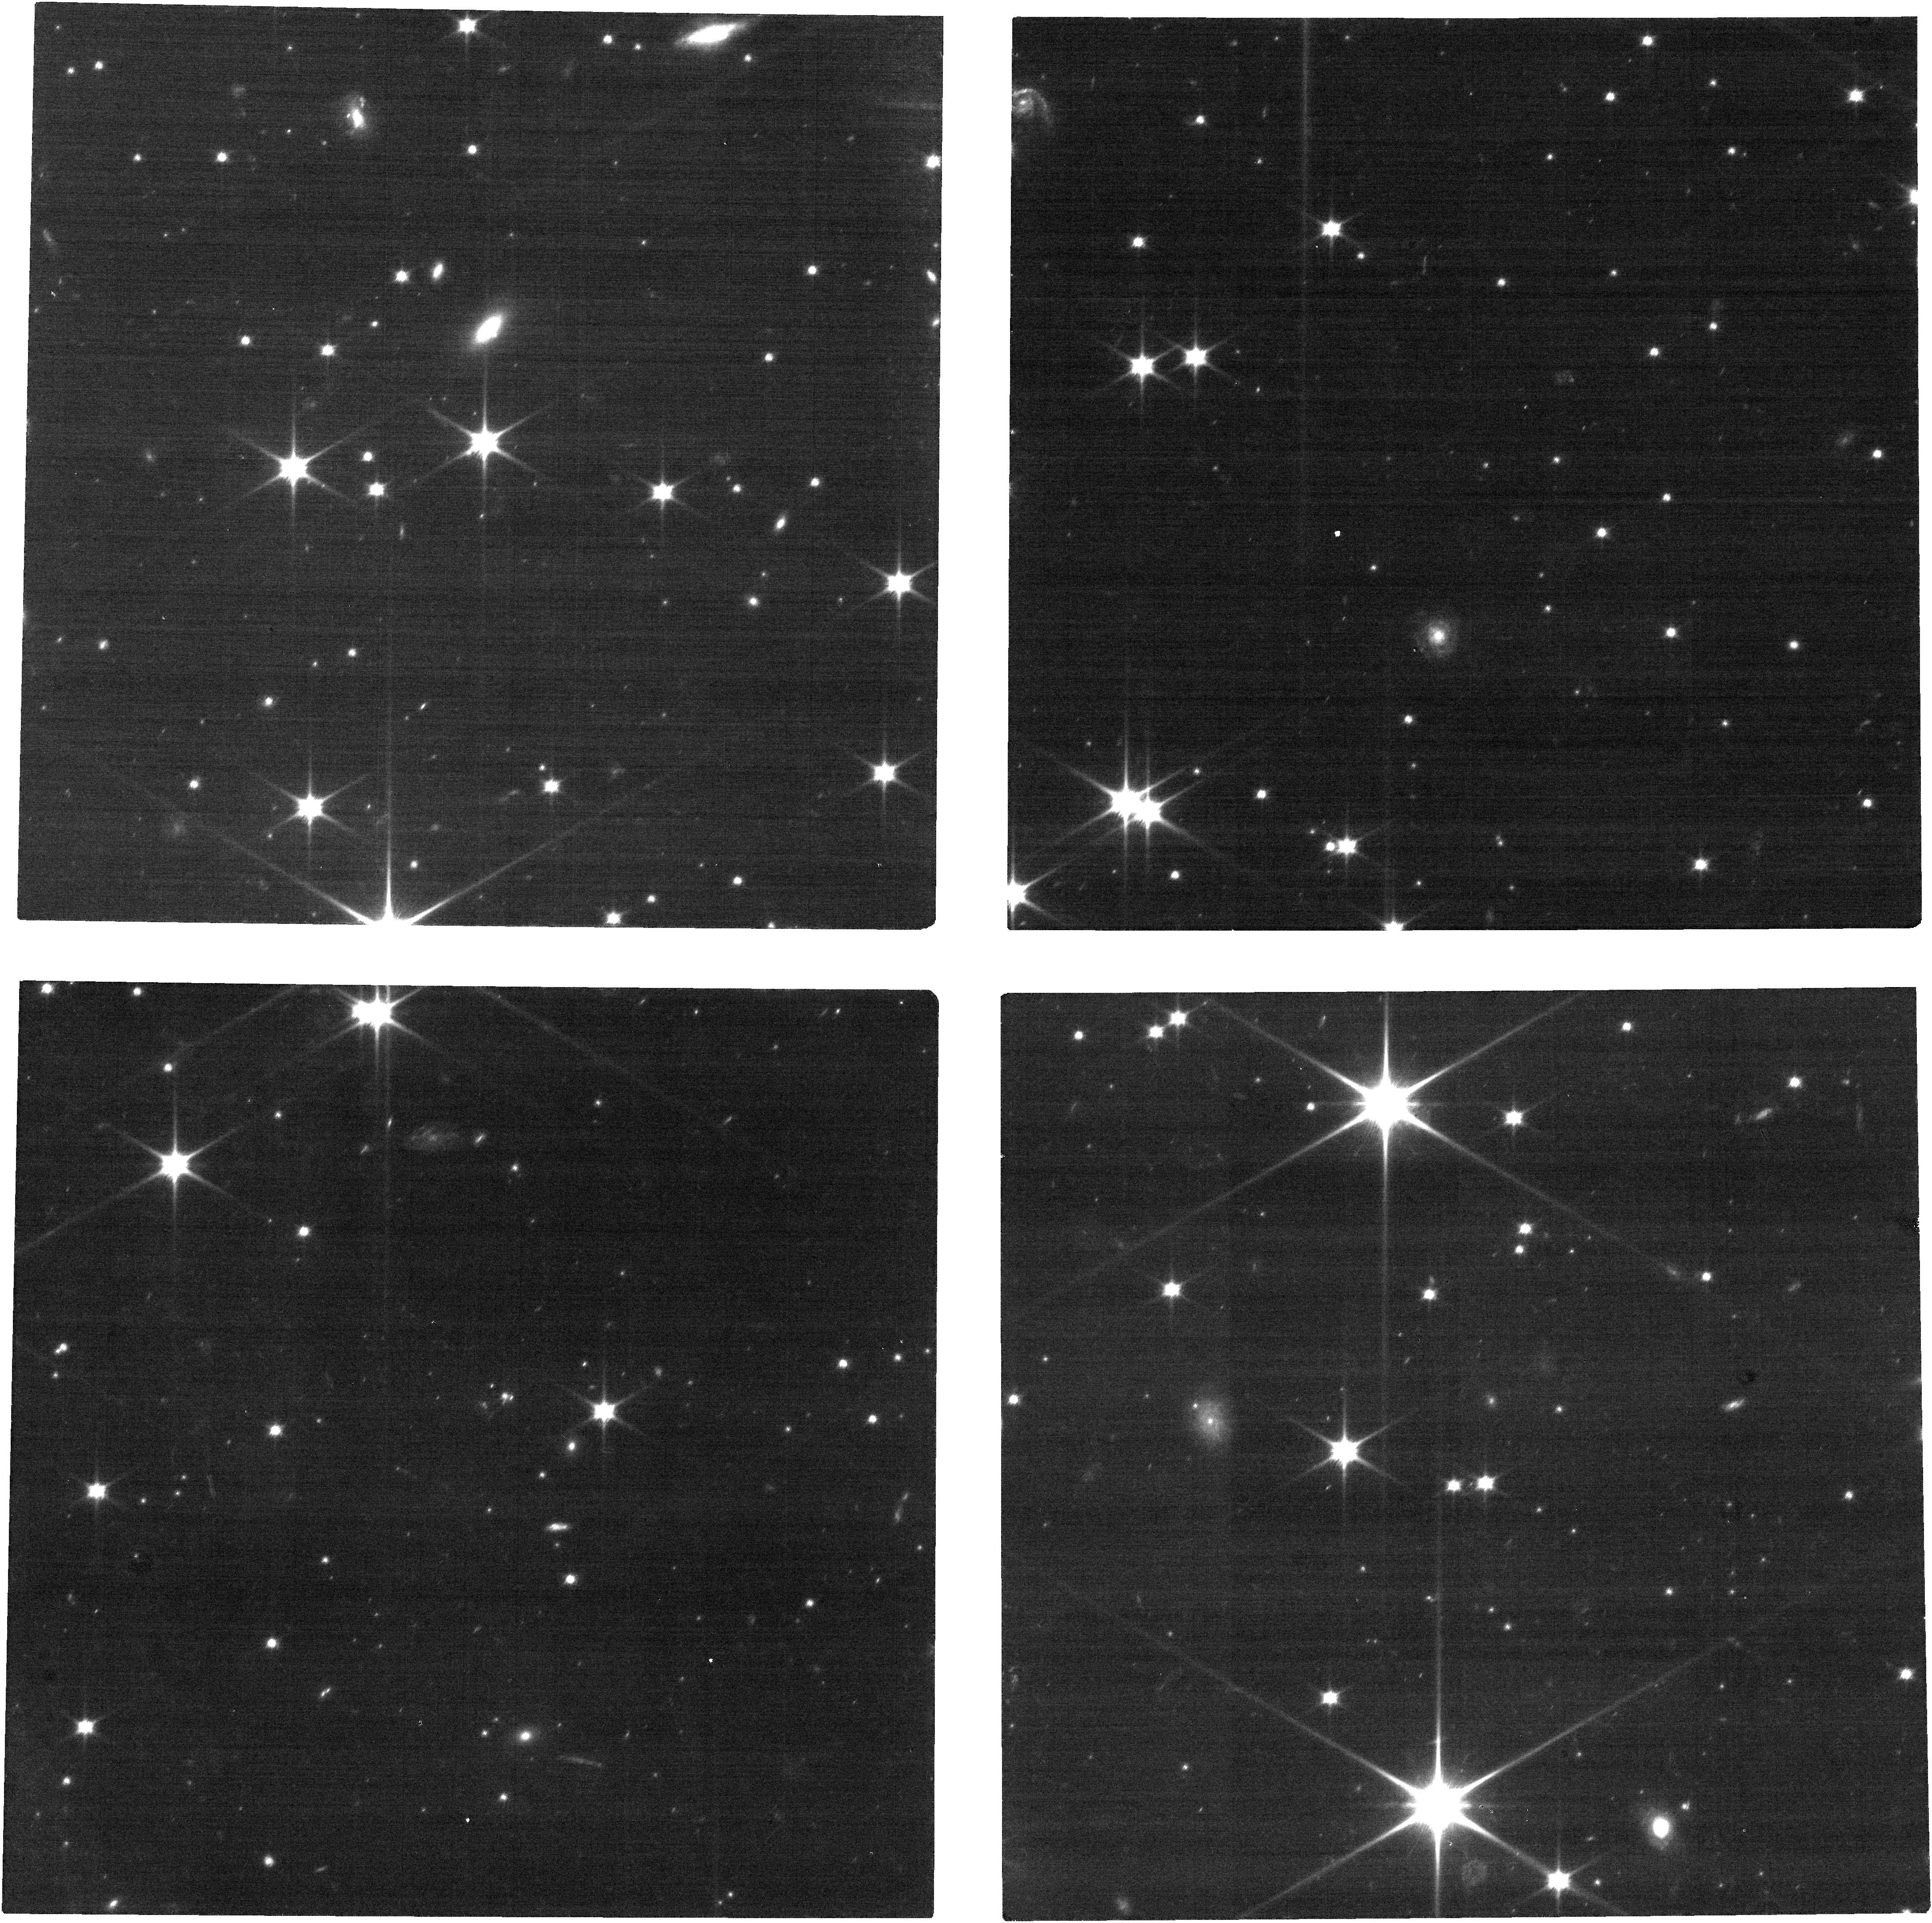
Target: 2011JY31. Instrument: NIRCAM. Filter: F070W. Exposure: 35 min. Observation ID: jw03979-o009_t004_nircam_clear-f070w

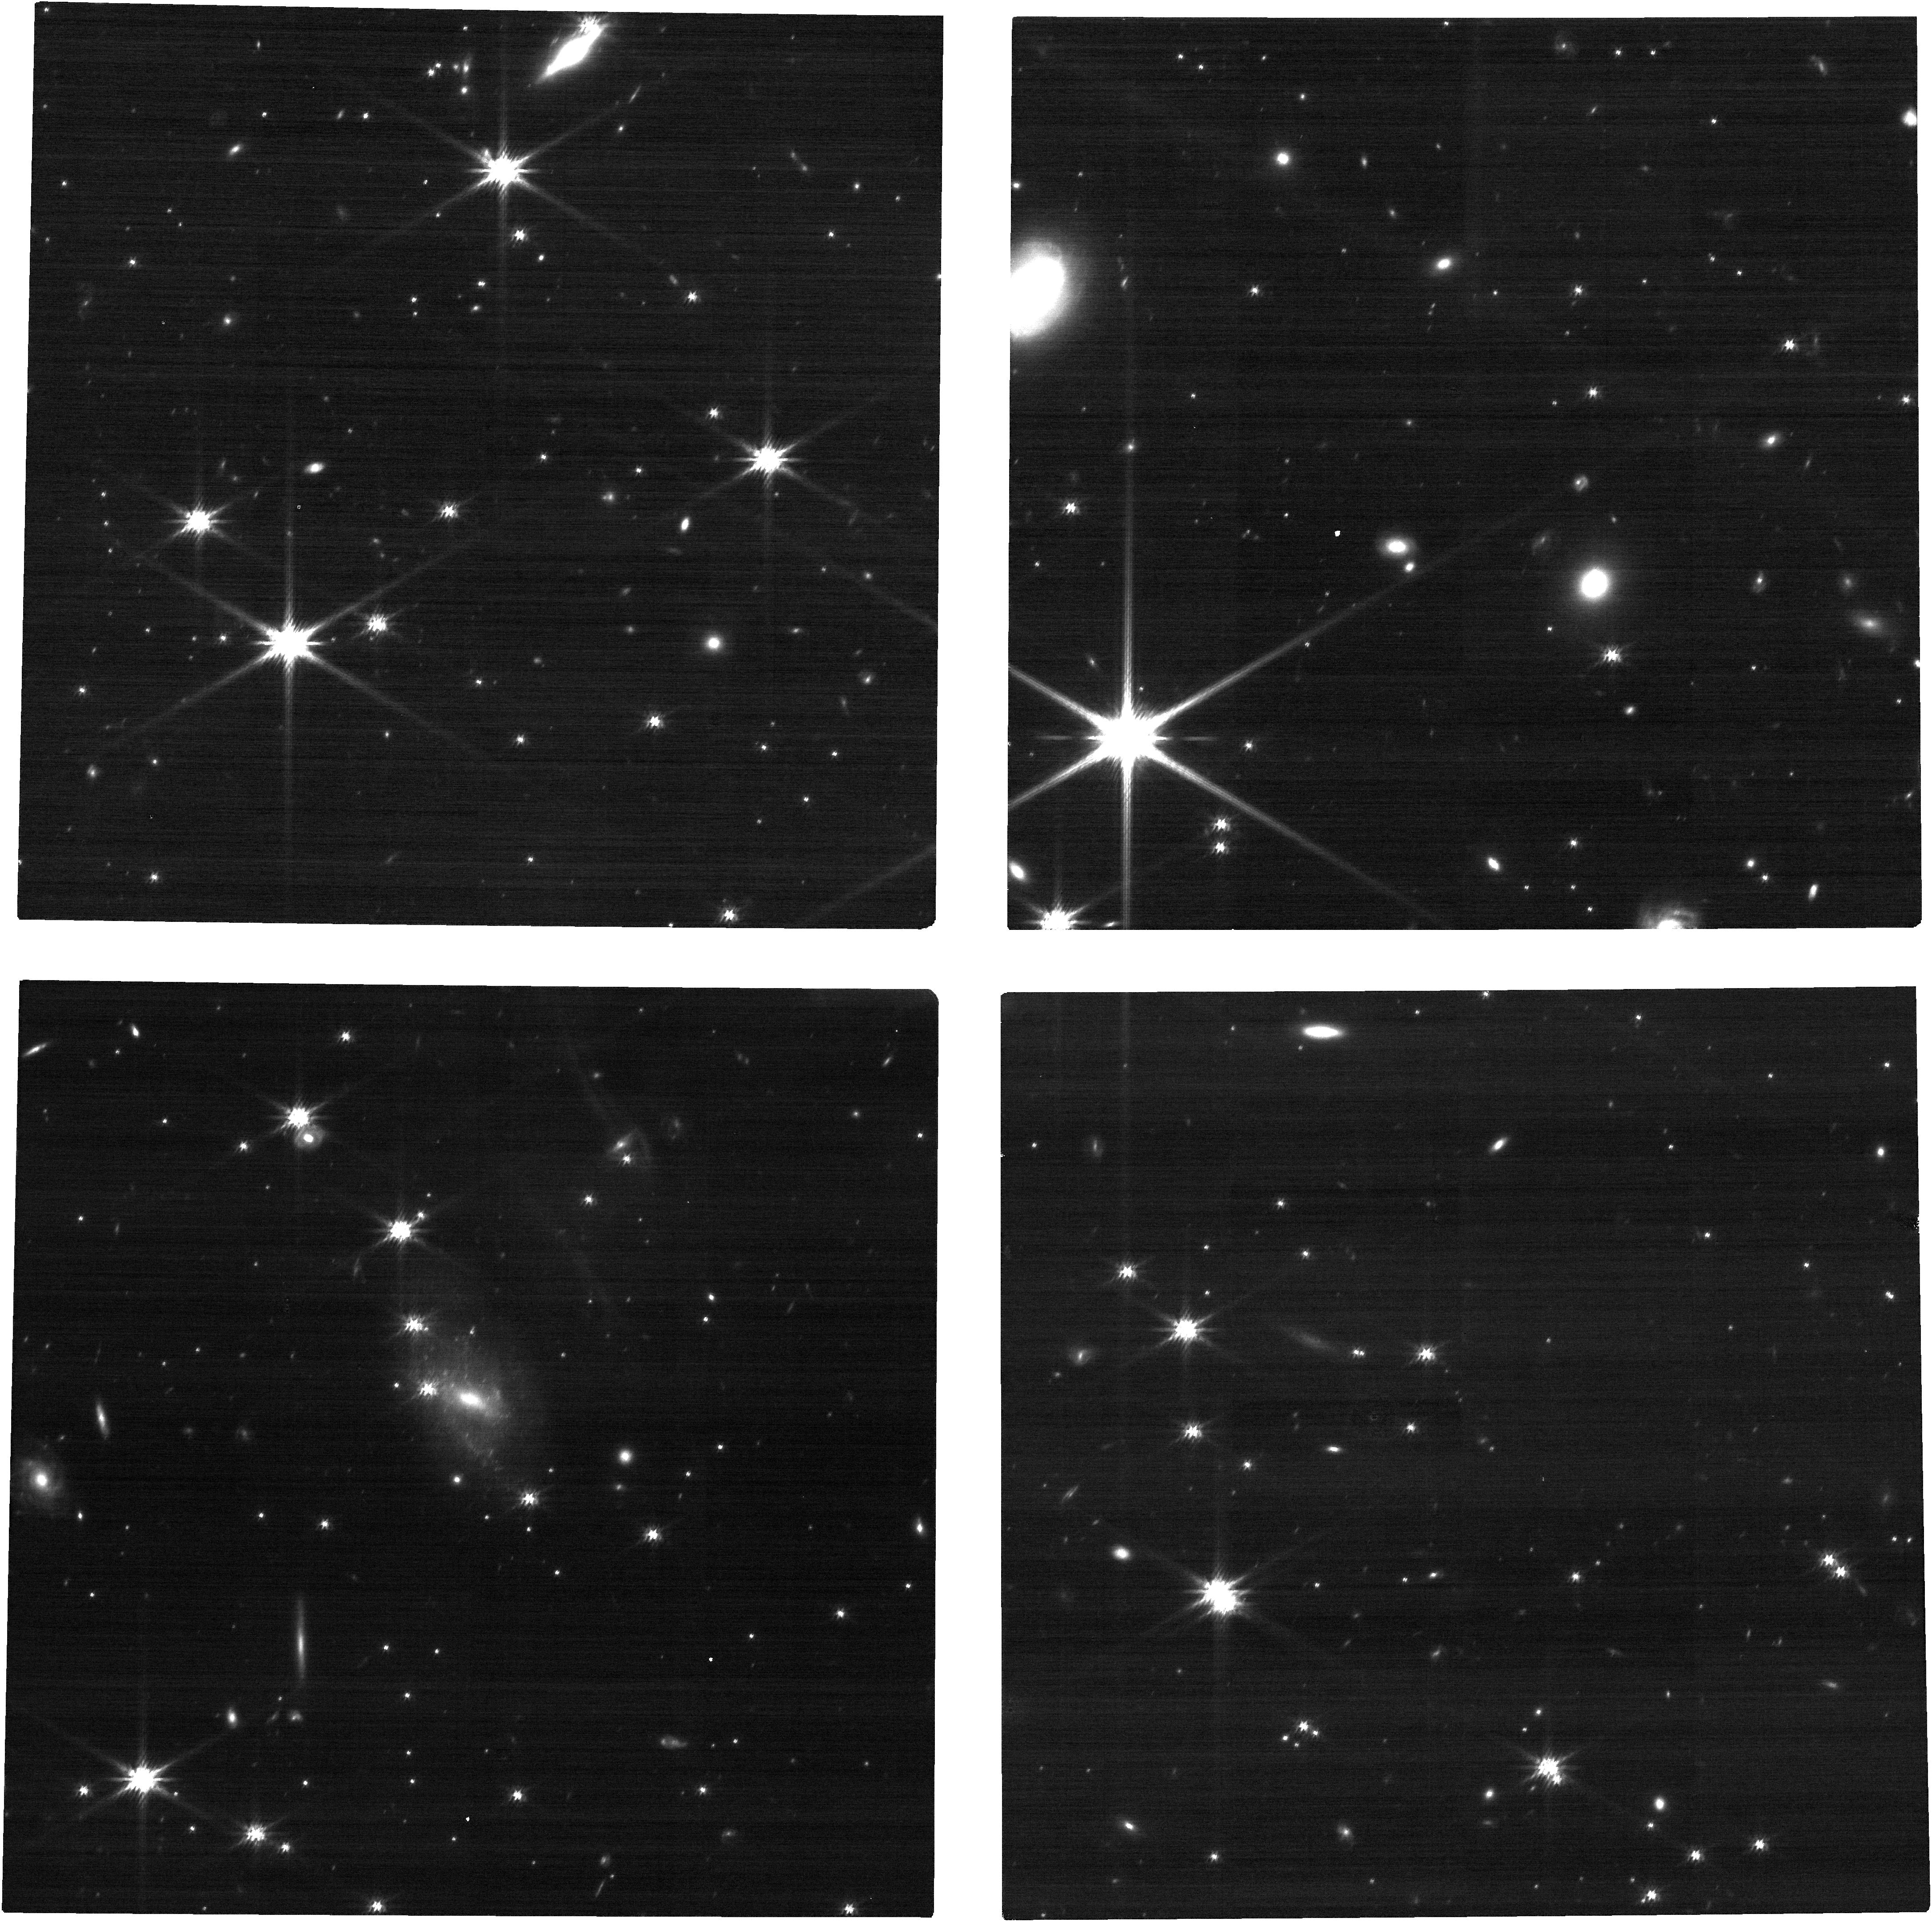
Target: 2012HZ84. Instrument: NIRCAM. Filter: F200W. Exposure: 12 min. Observation ID: jw03979-o018_t005_nircam_clear-f200w

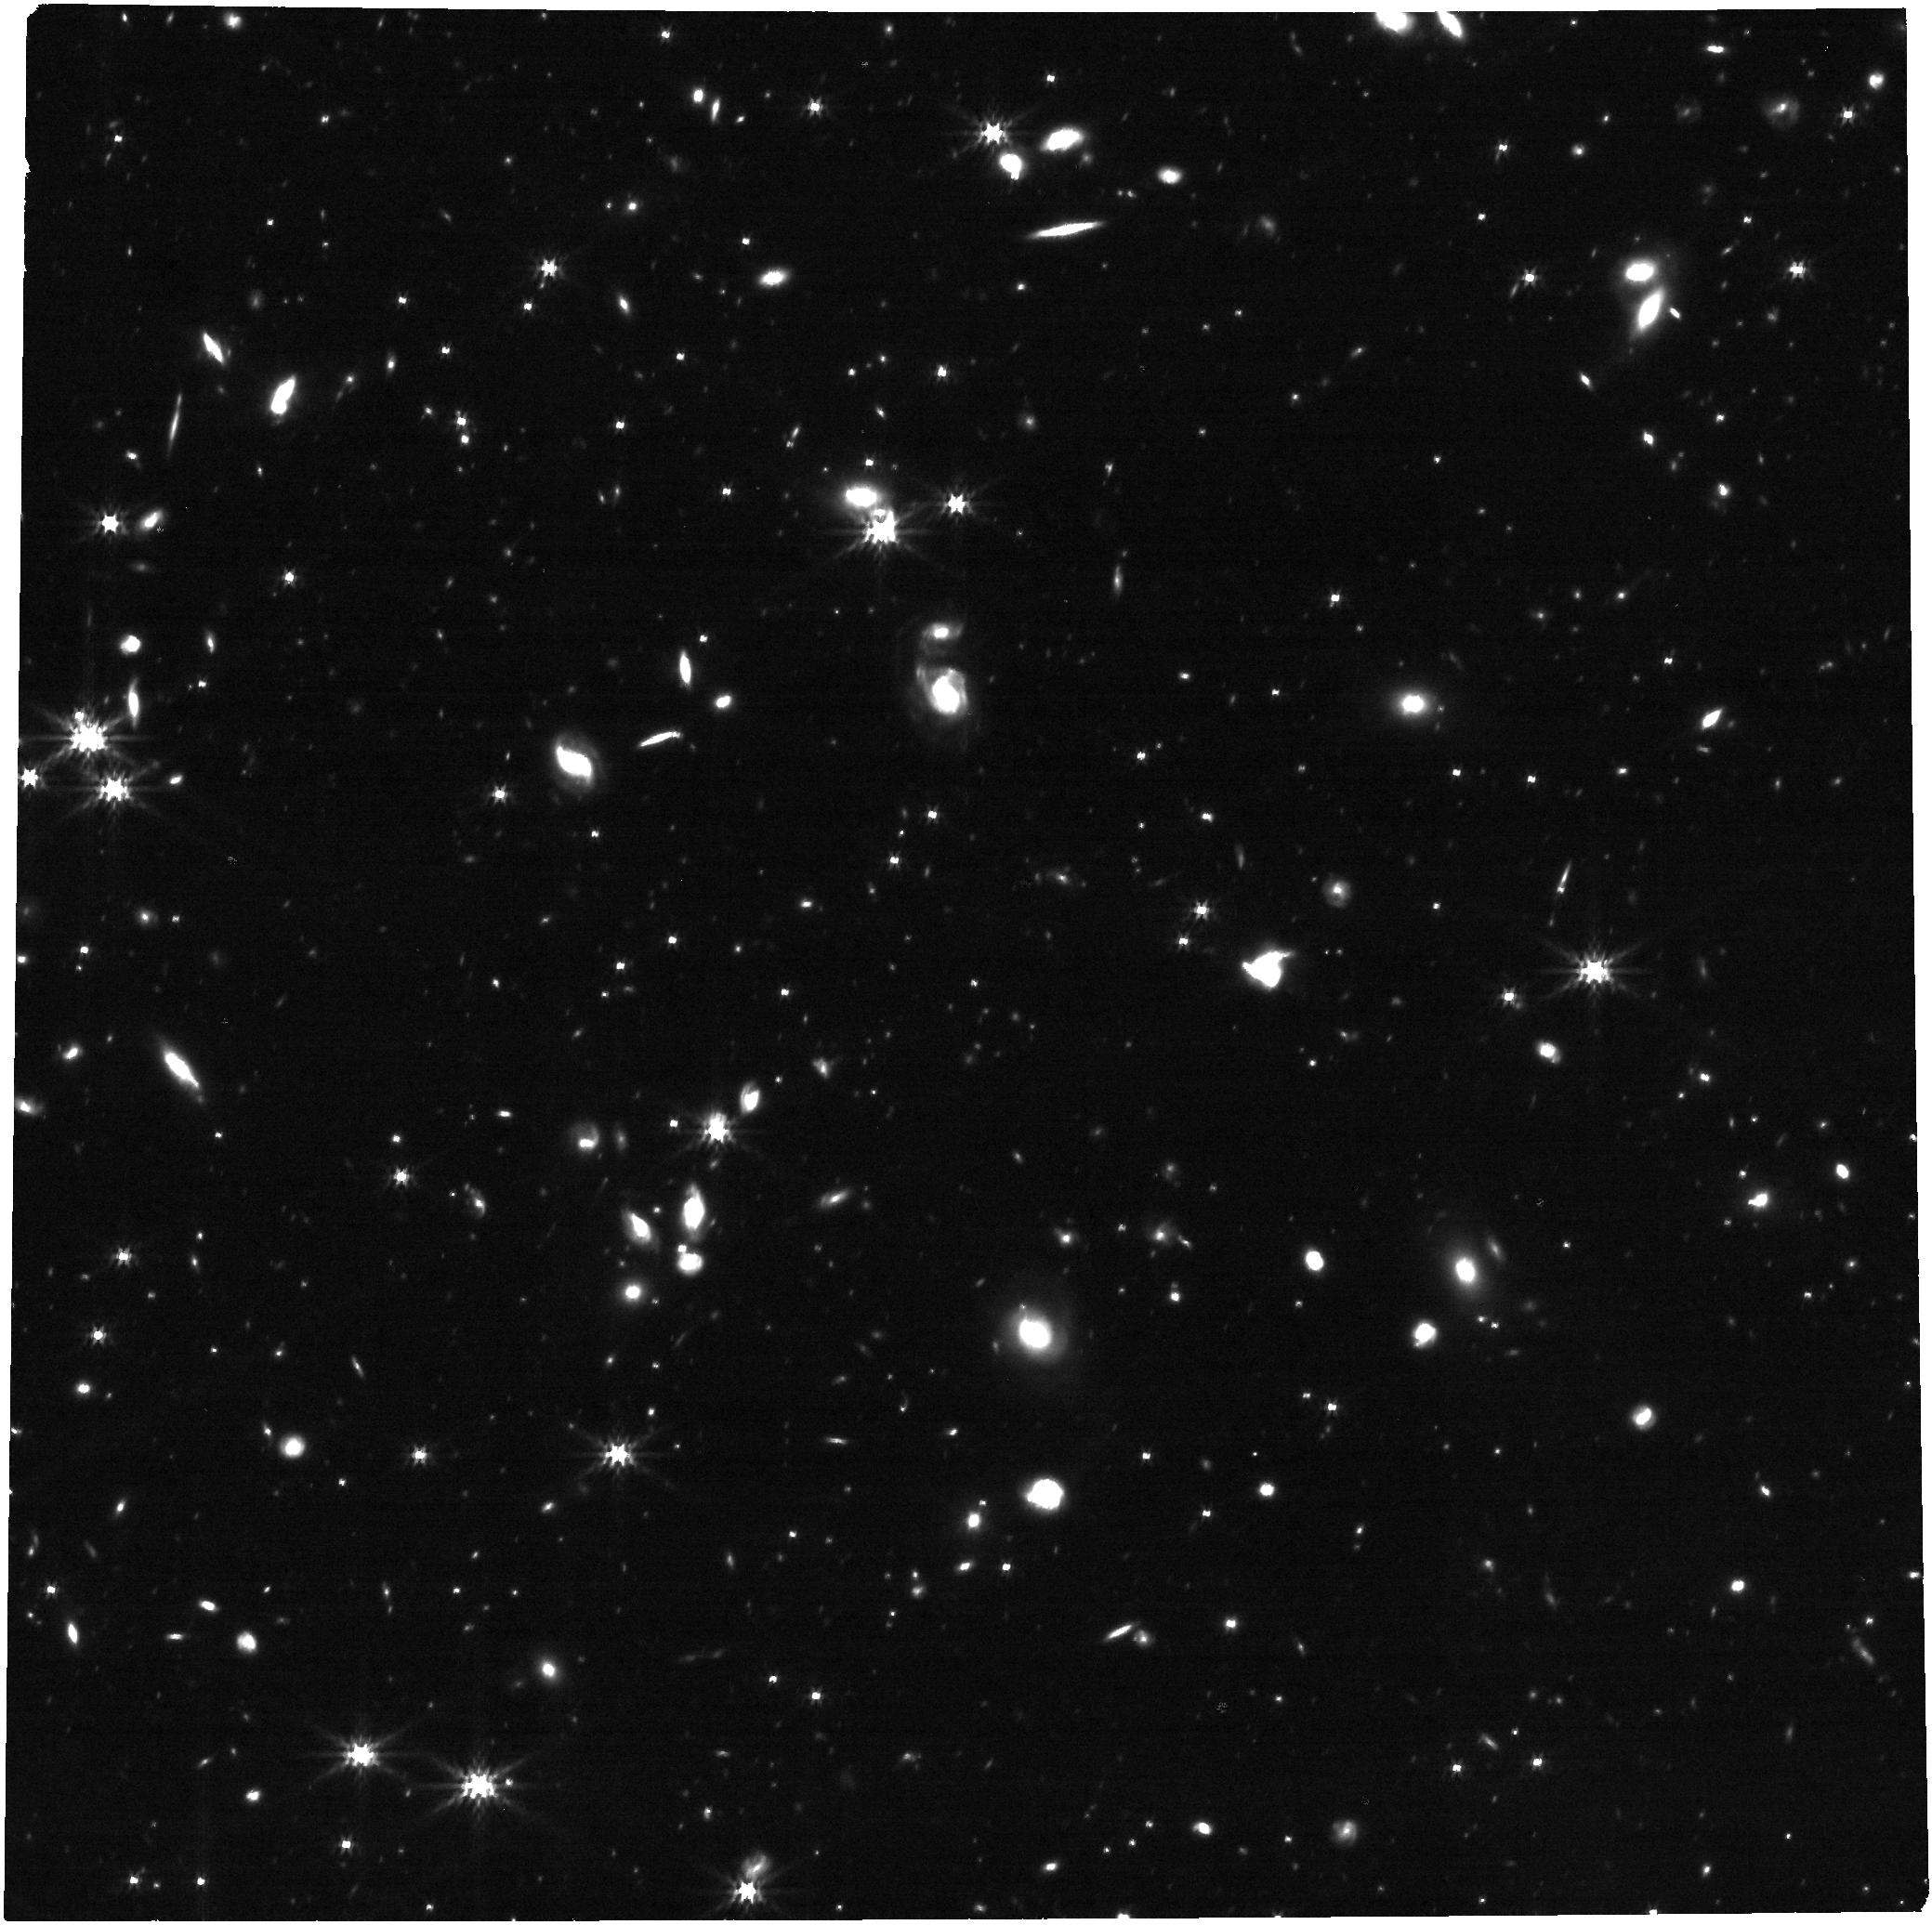
Target: 2012HE85. Instrument: NIRCAM. Filter: F356W. Exposure: 23 min. Observation ID: jw03979-o020_t006_nircam_clear-f356w

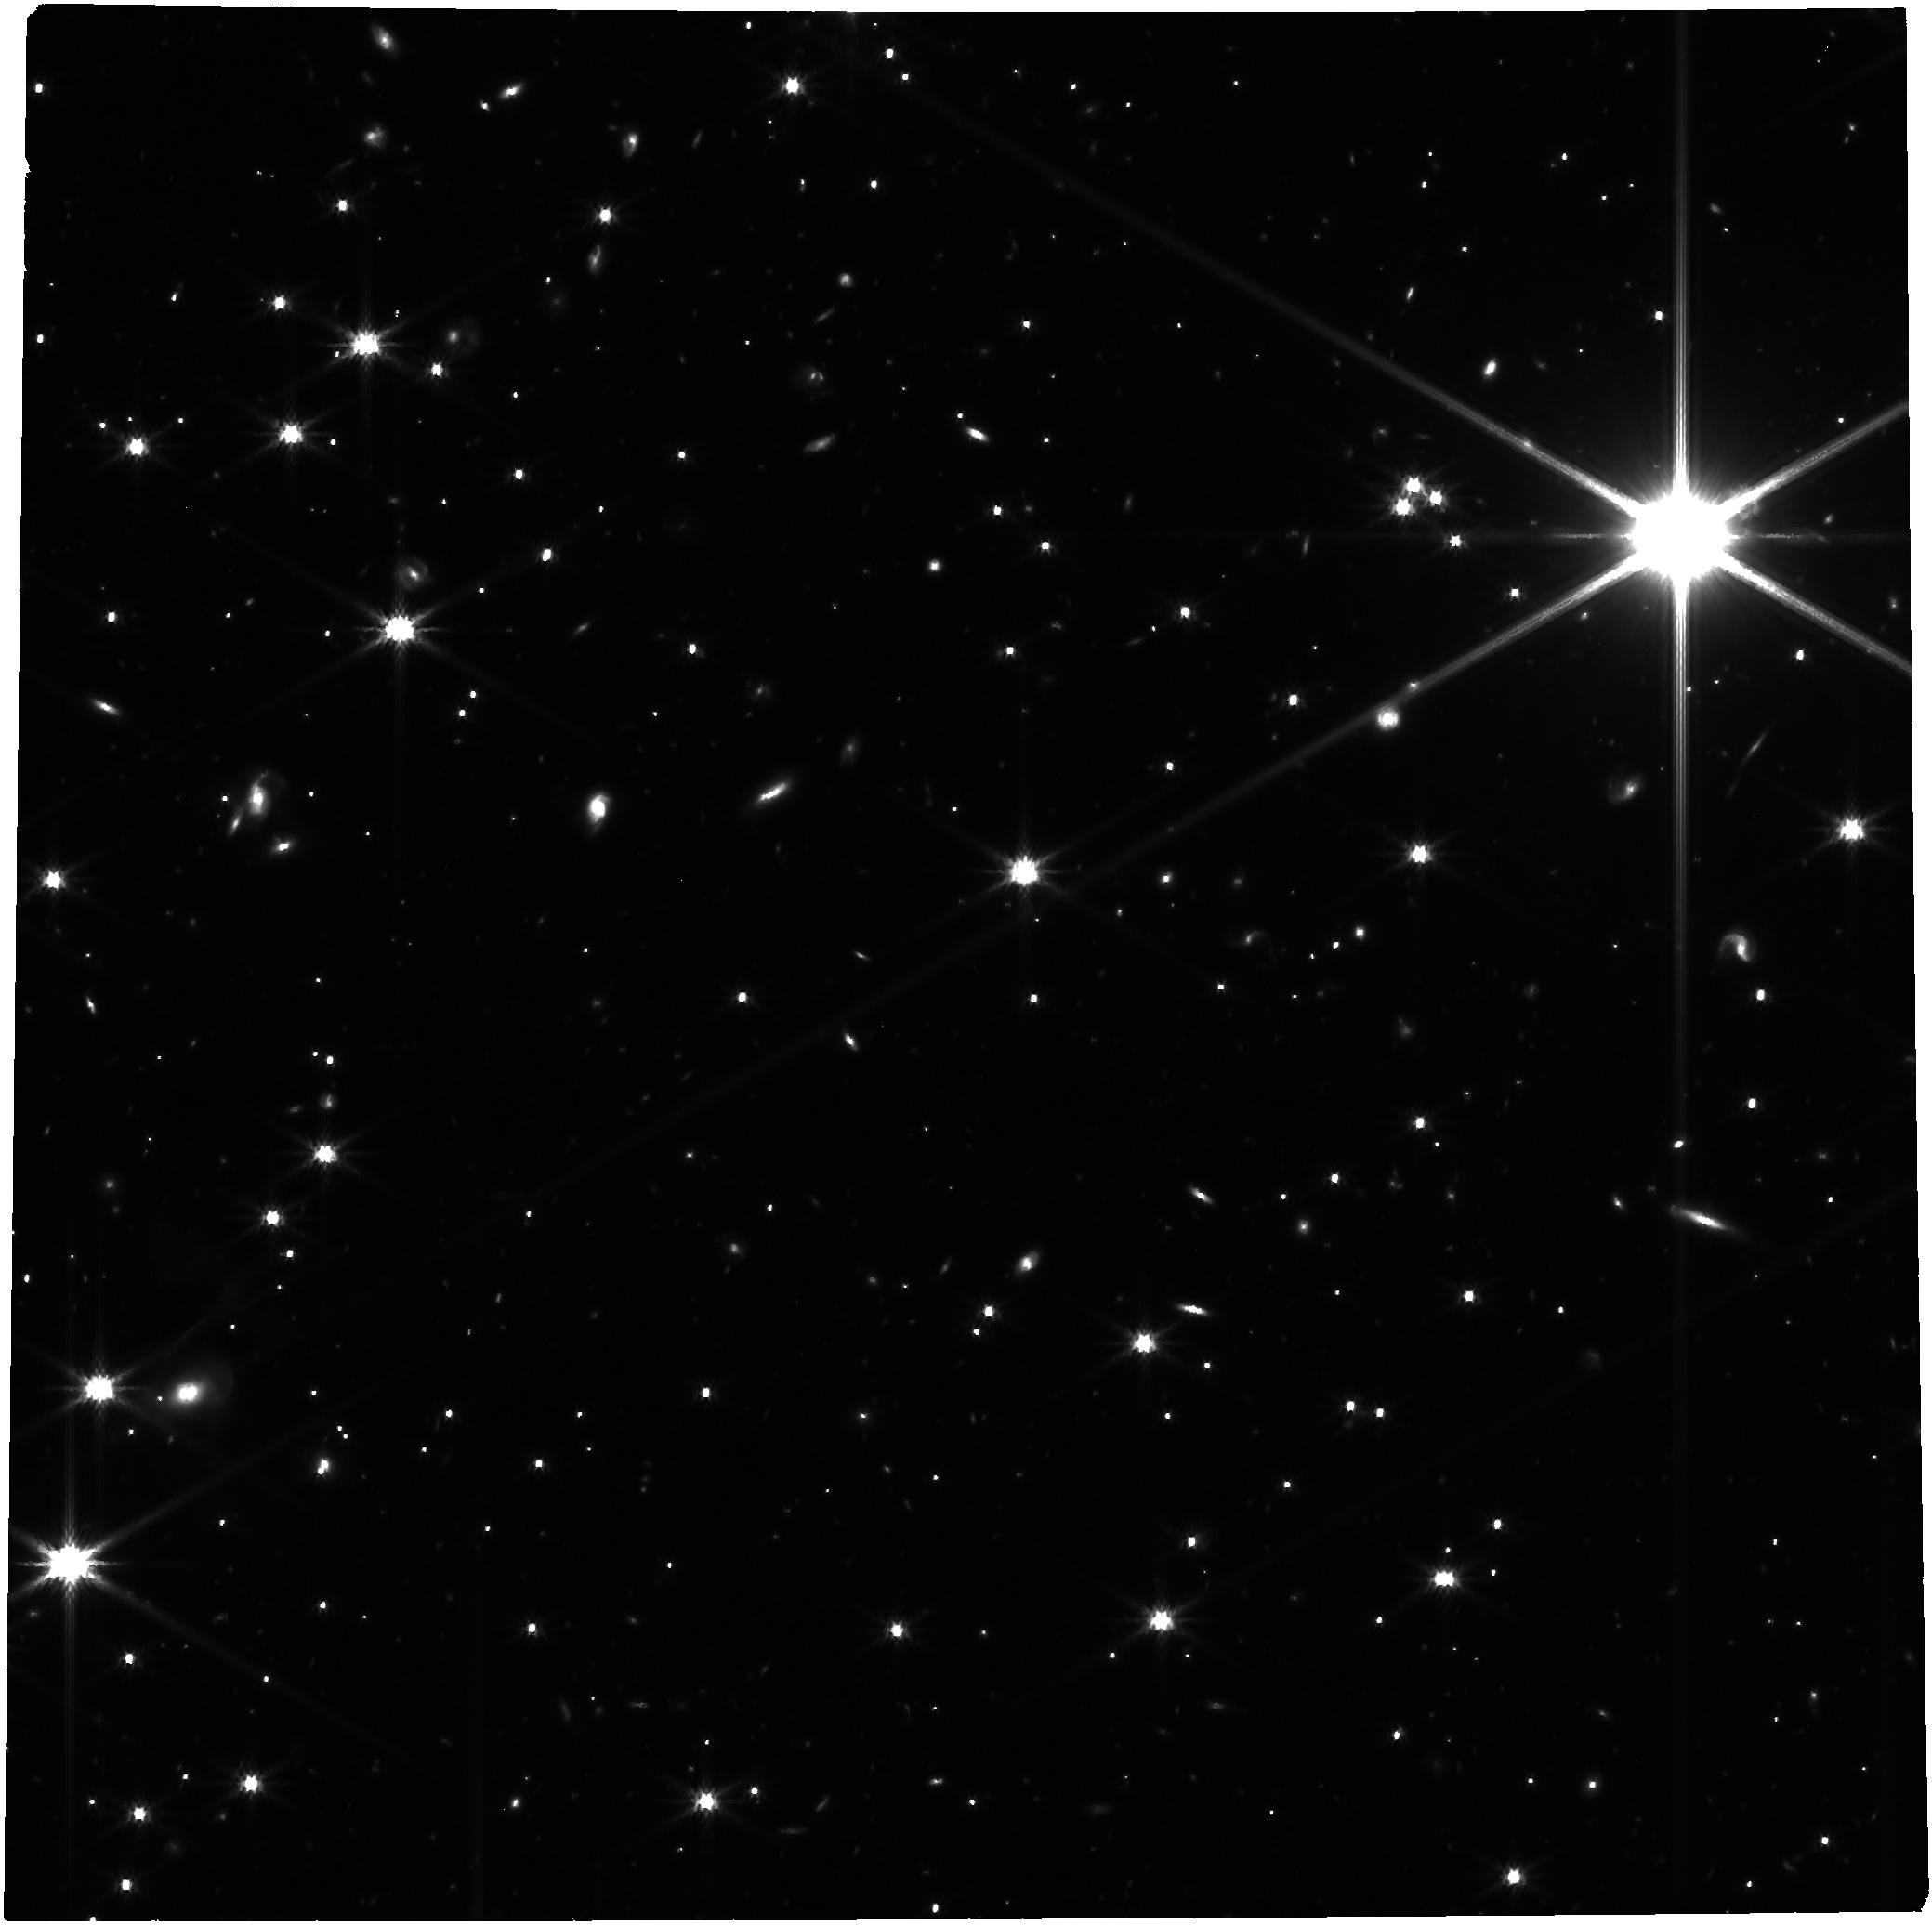
Target: 2011JX31. Instrument: NIRCAM. Filter: F277W. Exposure: 35 min. Observation ID: jw03979-o022_t003_nircam_clear-f277w

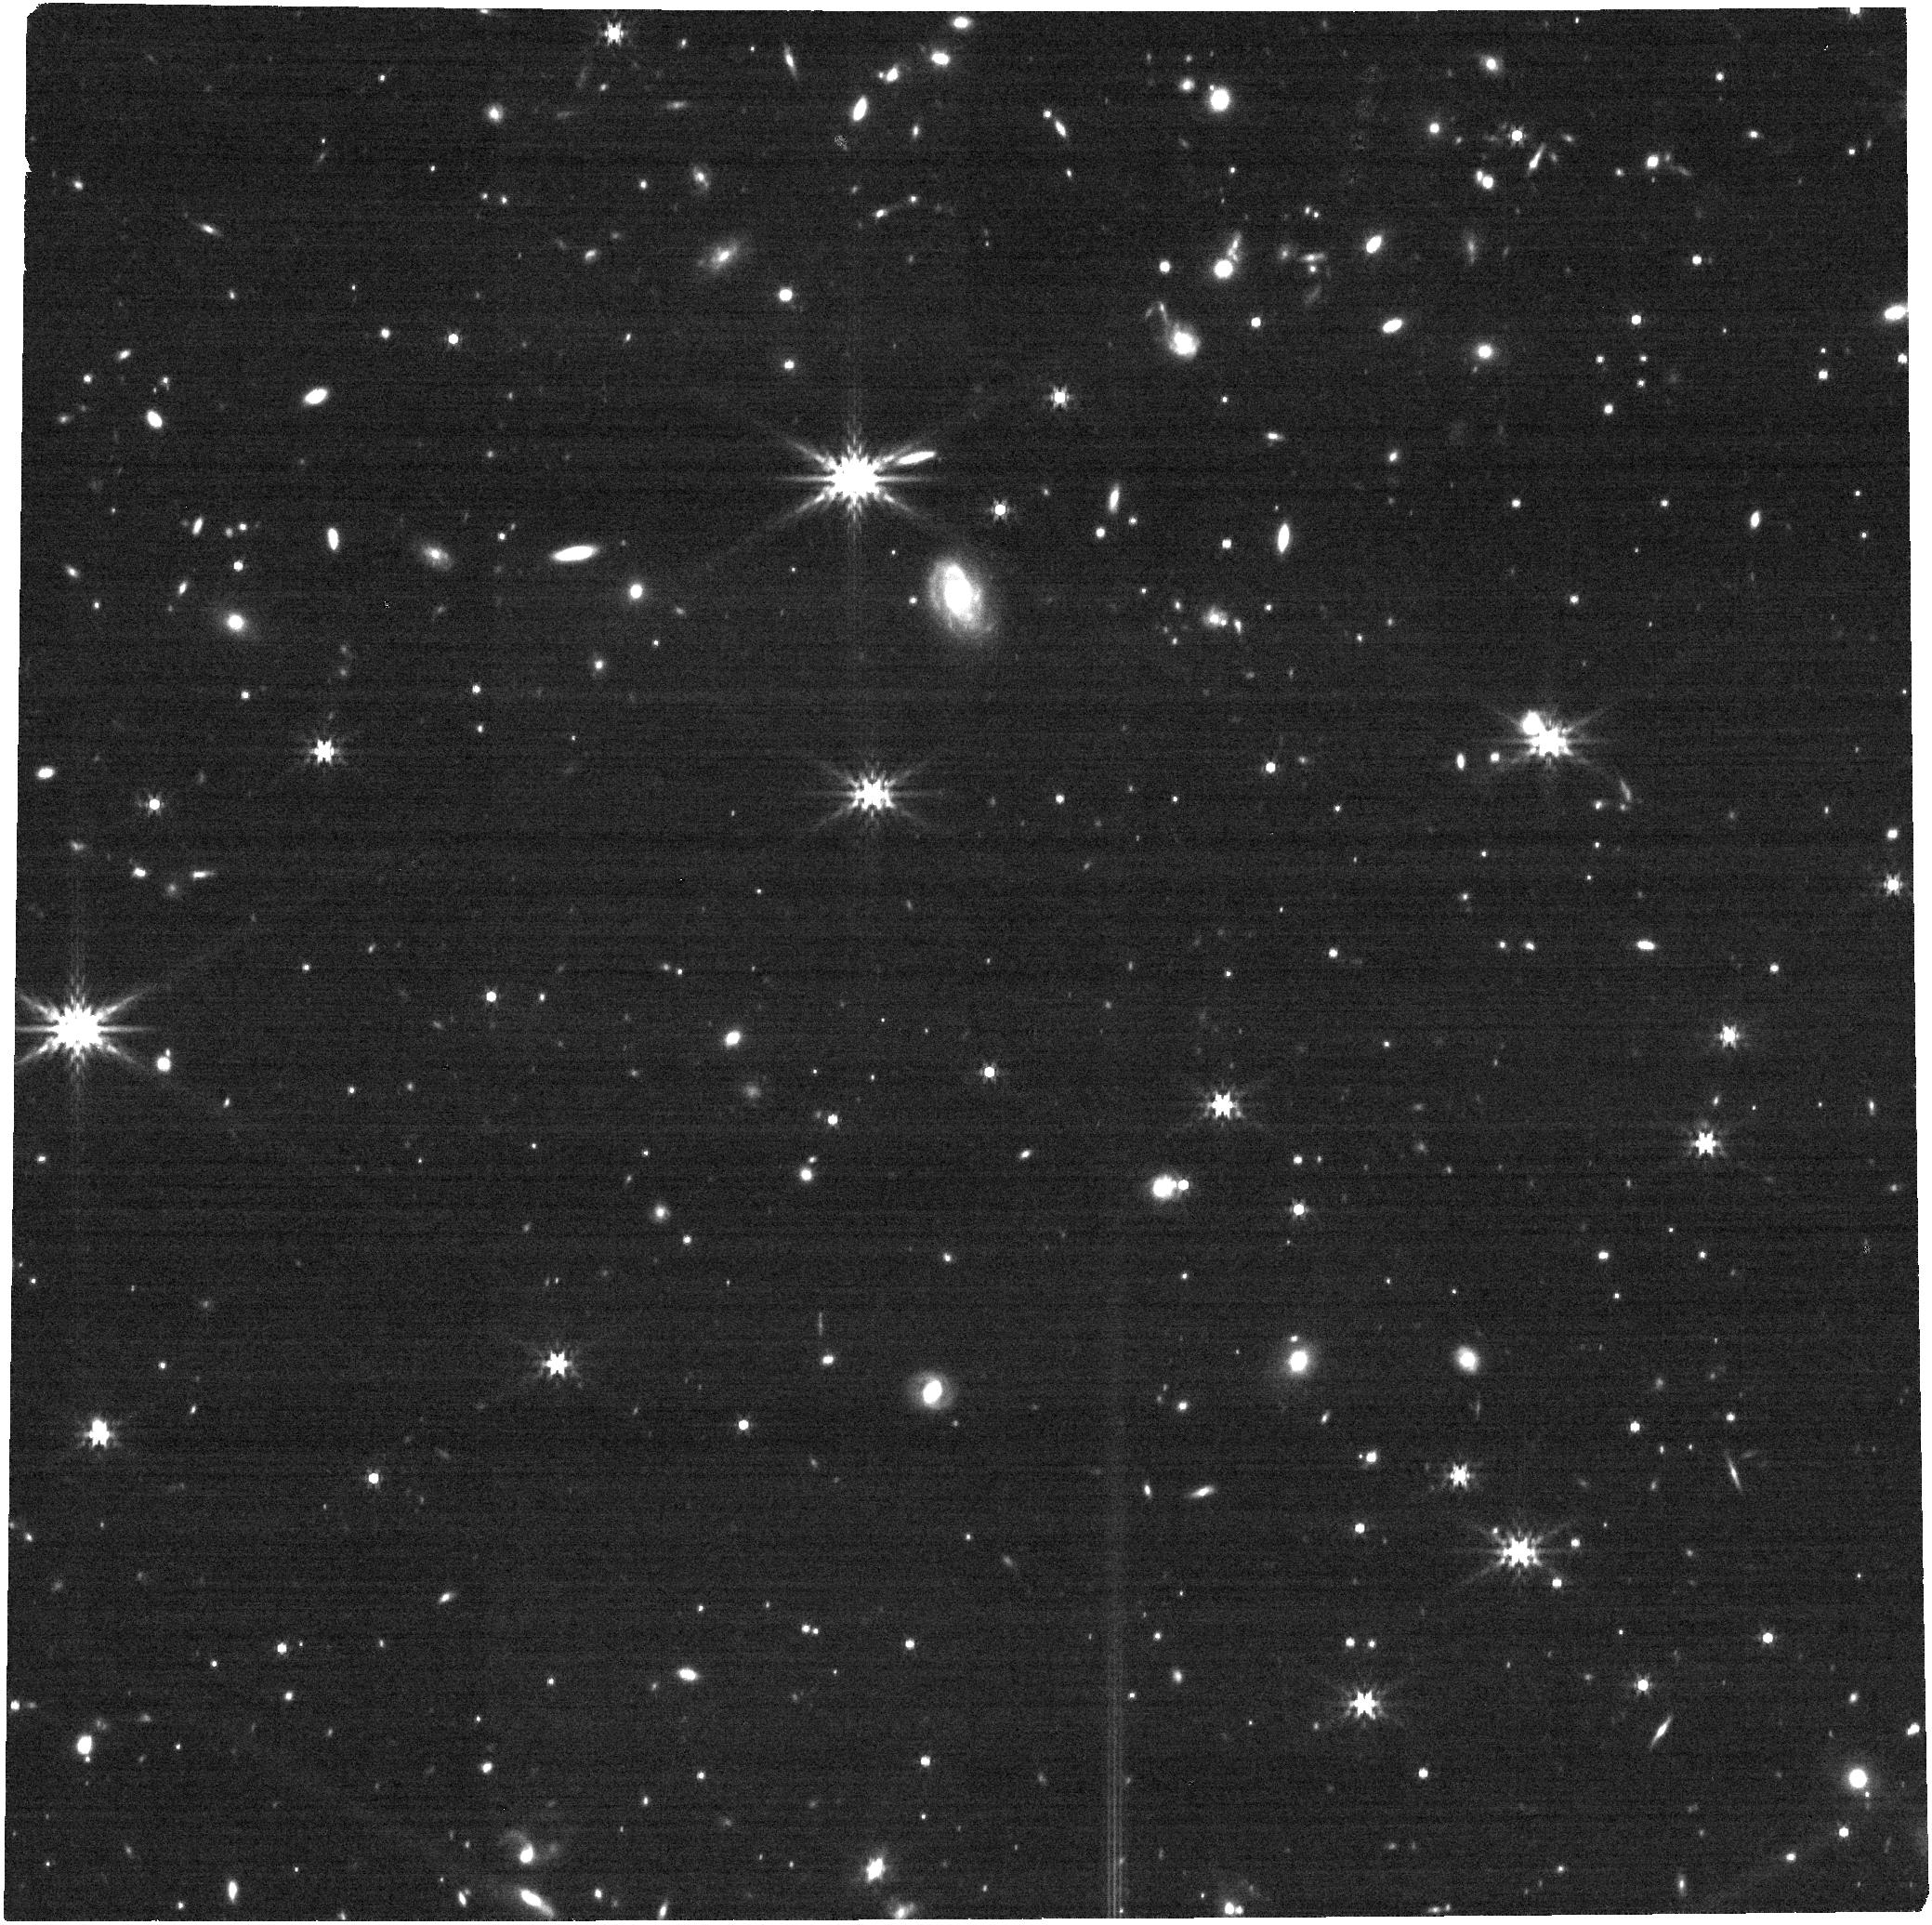
Target: ARAWN. Instrument: NIRCAM. Filter: F444W. Exposure: 7 min. Observation ID: jw03979-o002_t001_nircam_clear-f444w

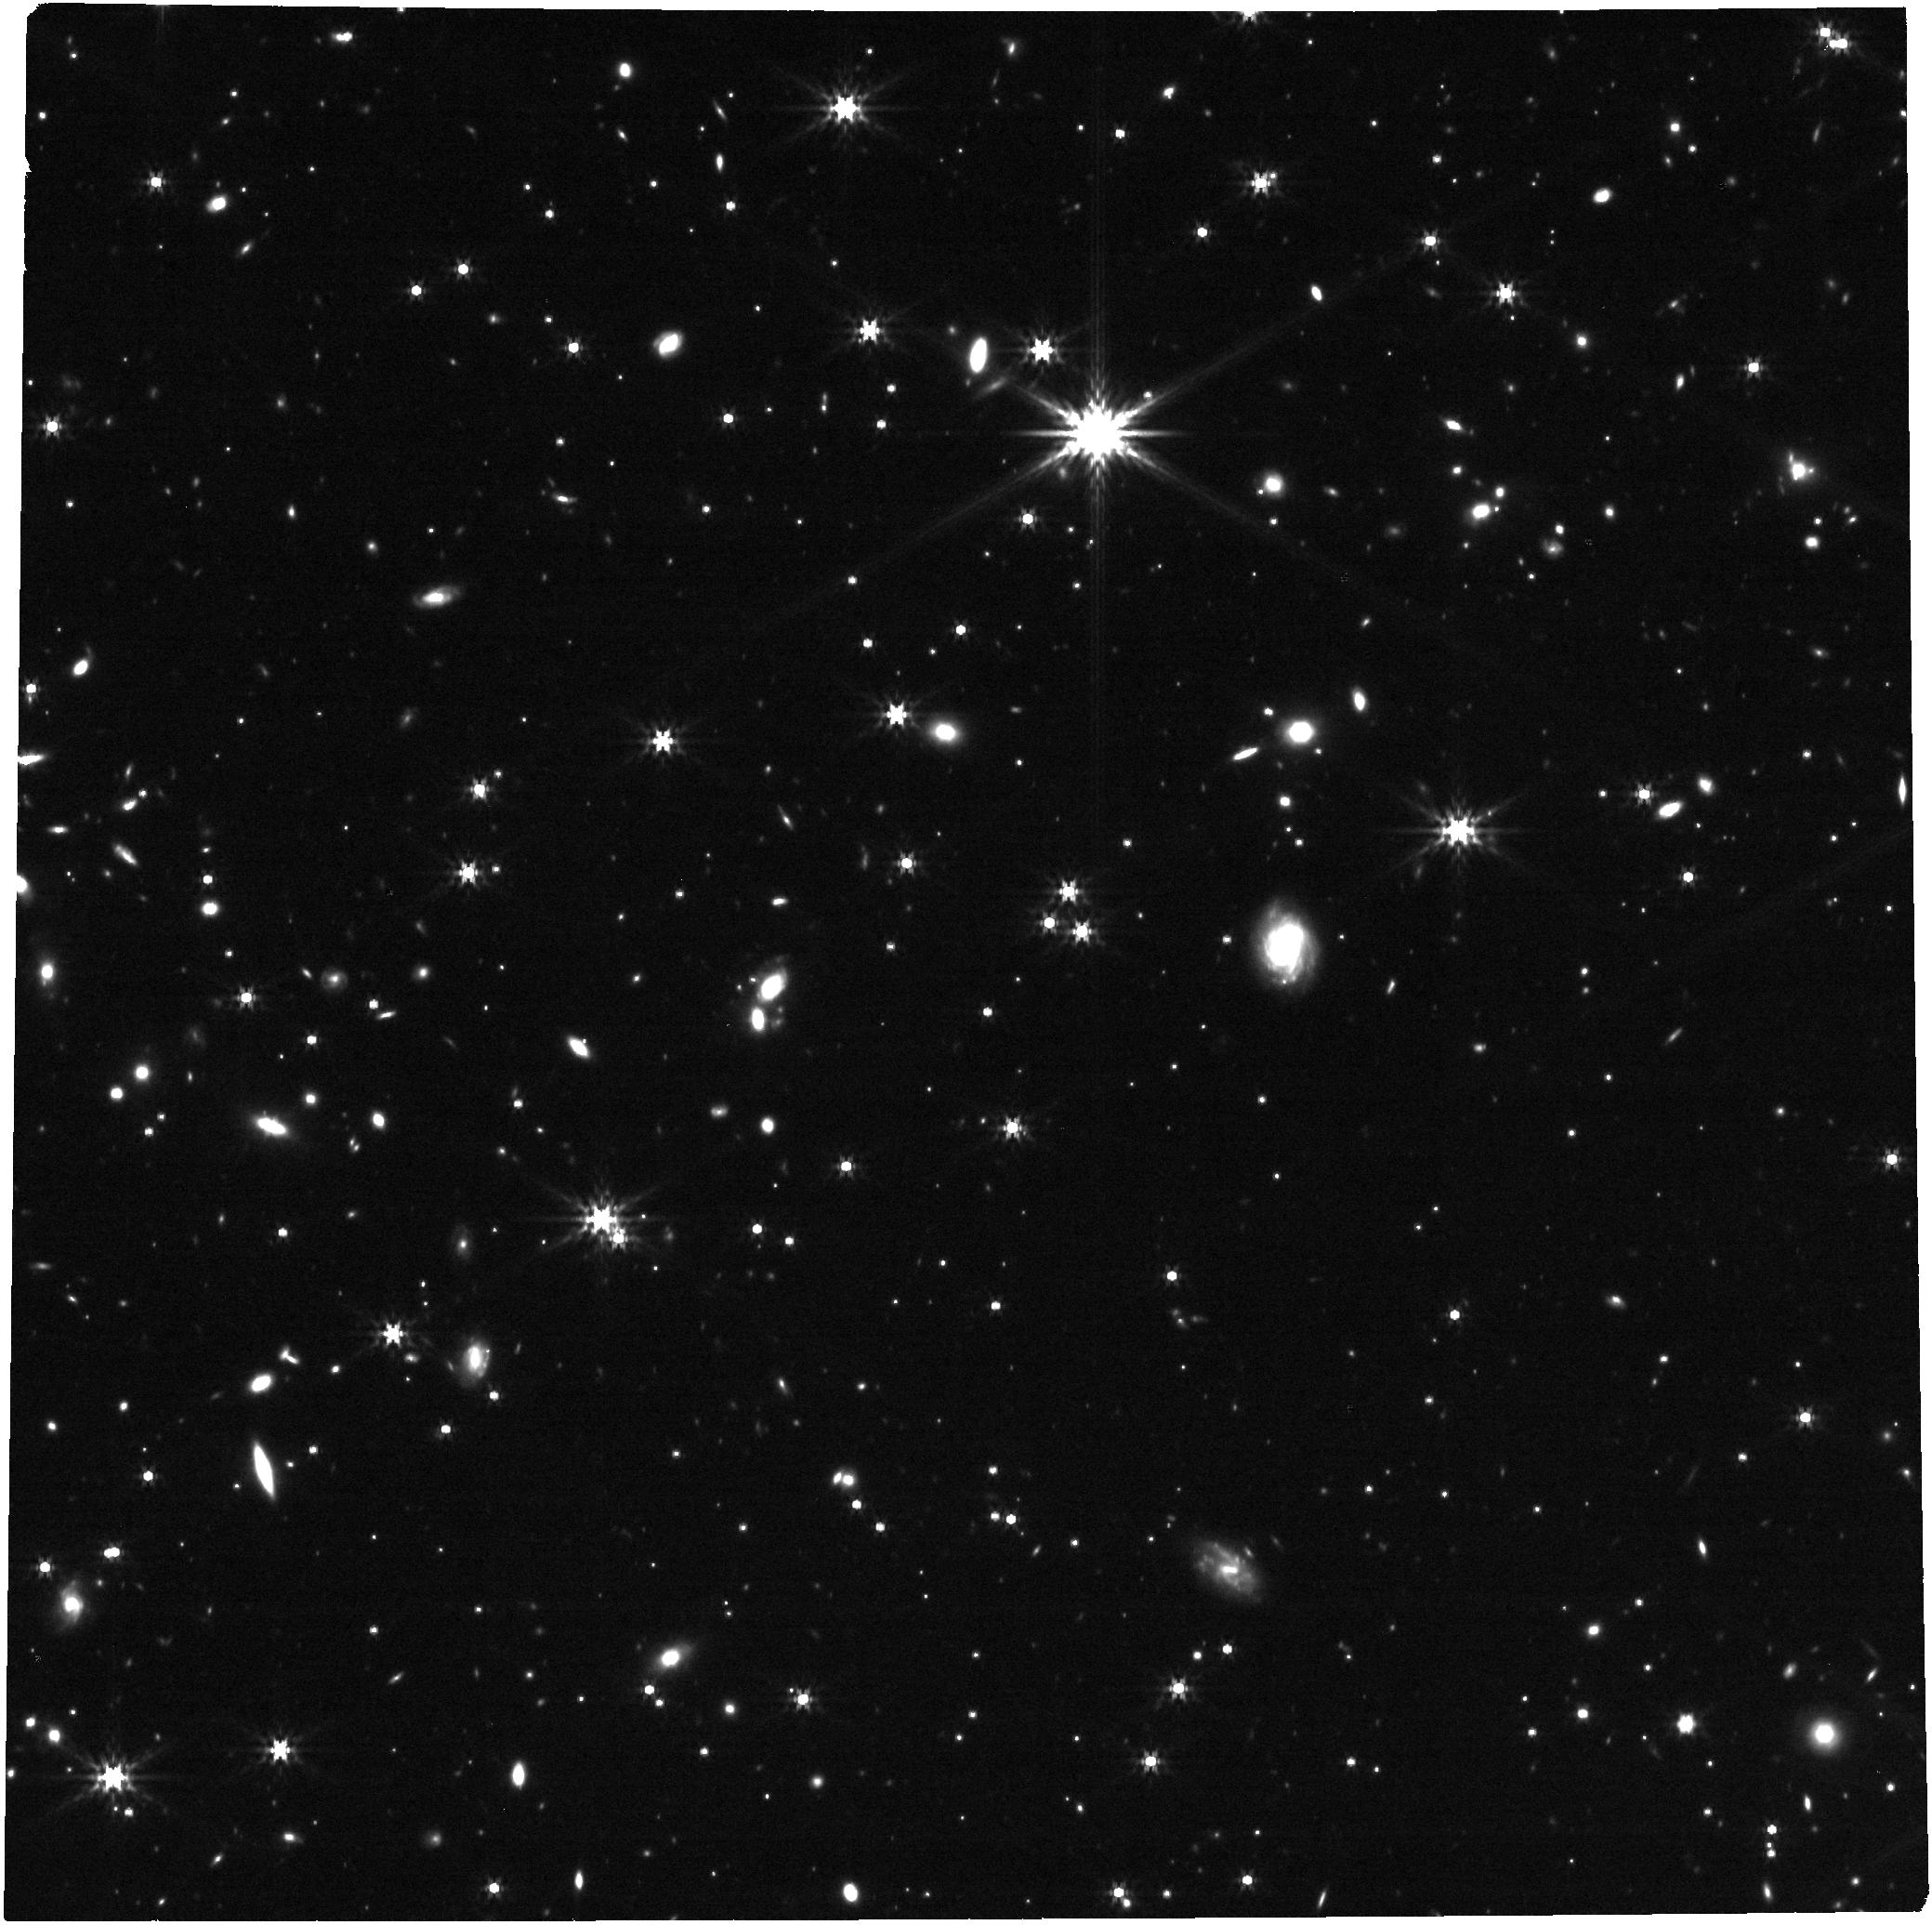
Target: 2011HK103. Instrument: NIRCAM. Filter: F444W. Exposure: 30 min. Observation ID: jw03979-o007_t002_nircam_clear-f444w

Are dark, red, small KBOs devoid of volatiles? (PI: Benecchi, Susan D.)

As the New Horizons (NH) spacecraft transects the Kuiper belt it has been obtaining unique solar phase curves, lightcurves, and other information on numerous Kuiper belt objects (KBOs) not possible to obtain with Earth-based facilities. In this proposal we seek to use JWST/NIRCAM to fill out the spectro-photometric information available for these objects investigating for the first time their dominant surface compositions from 0.5-5µm, a wavelength region not yet explored due to ground-based instrument faintness limits and telluric contamination. This project asks the question: Are dark, red, small KBOs devoid of volatiles? It samples objects from d~60-120km assuming an albedo of 0.1 and will be the only dataset available for many years to come with measured shapes and microphysical properties (acquired through high-phase angle NH observations) with which to correlate against compositional properties. The proposed observations include KBOs from all the dynamical classes and as a full sample they will provide key context and constraints for KBO formation models.